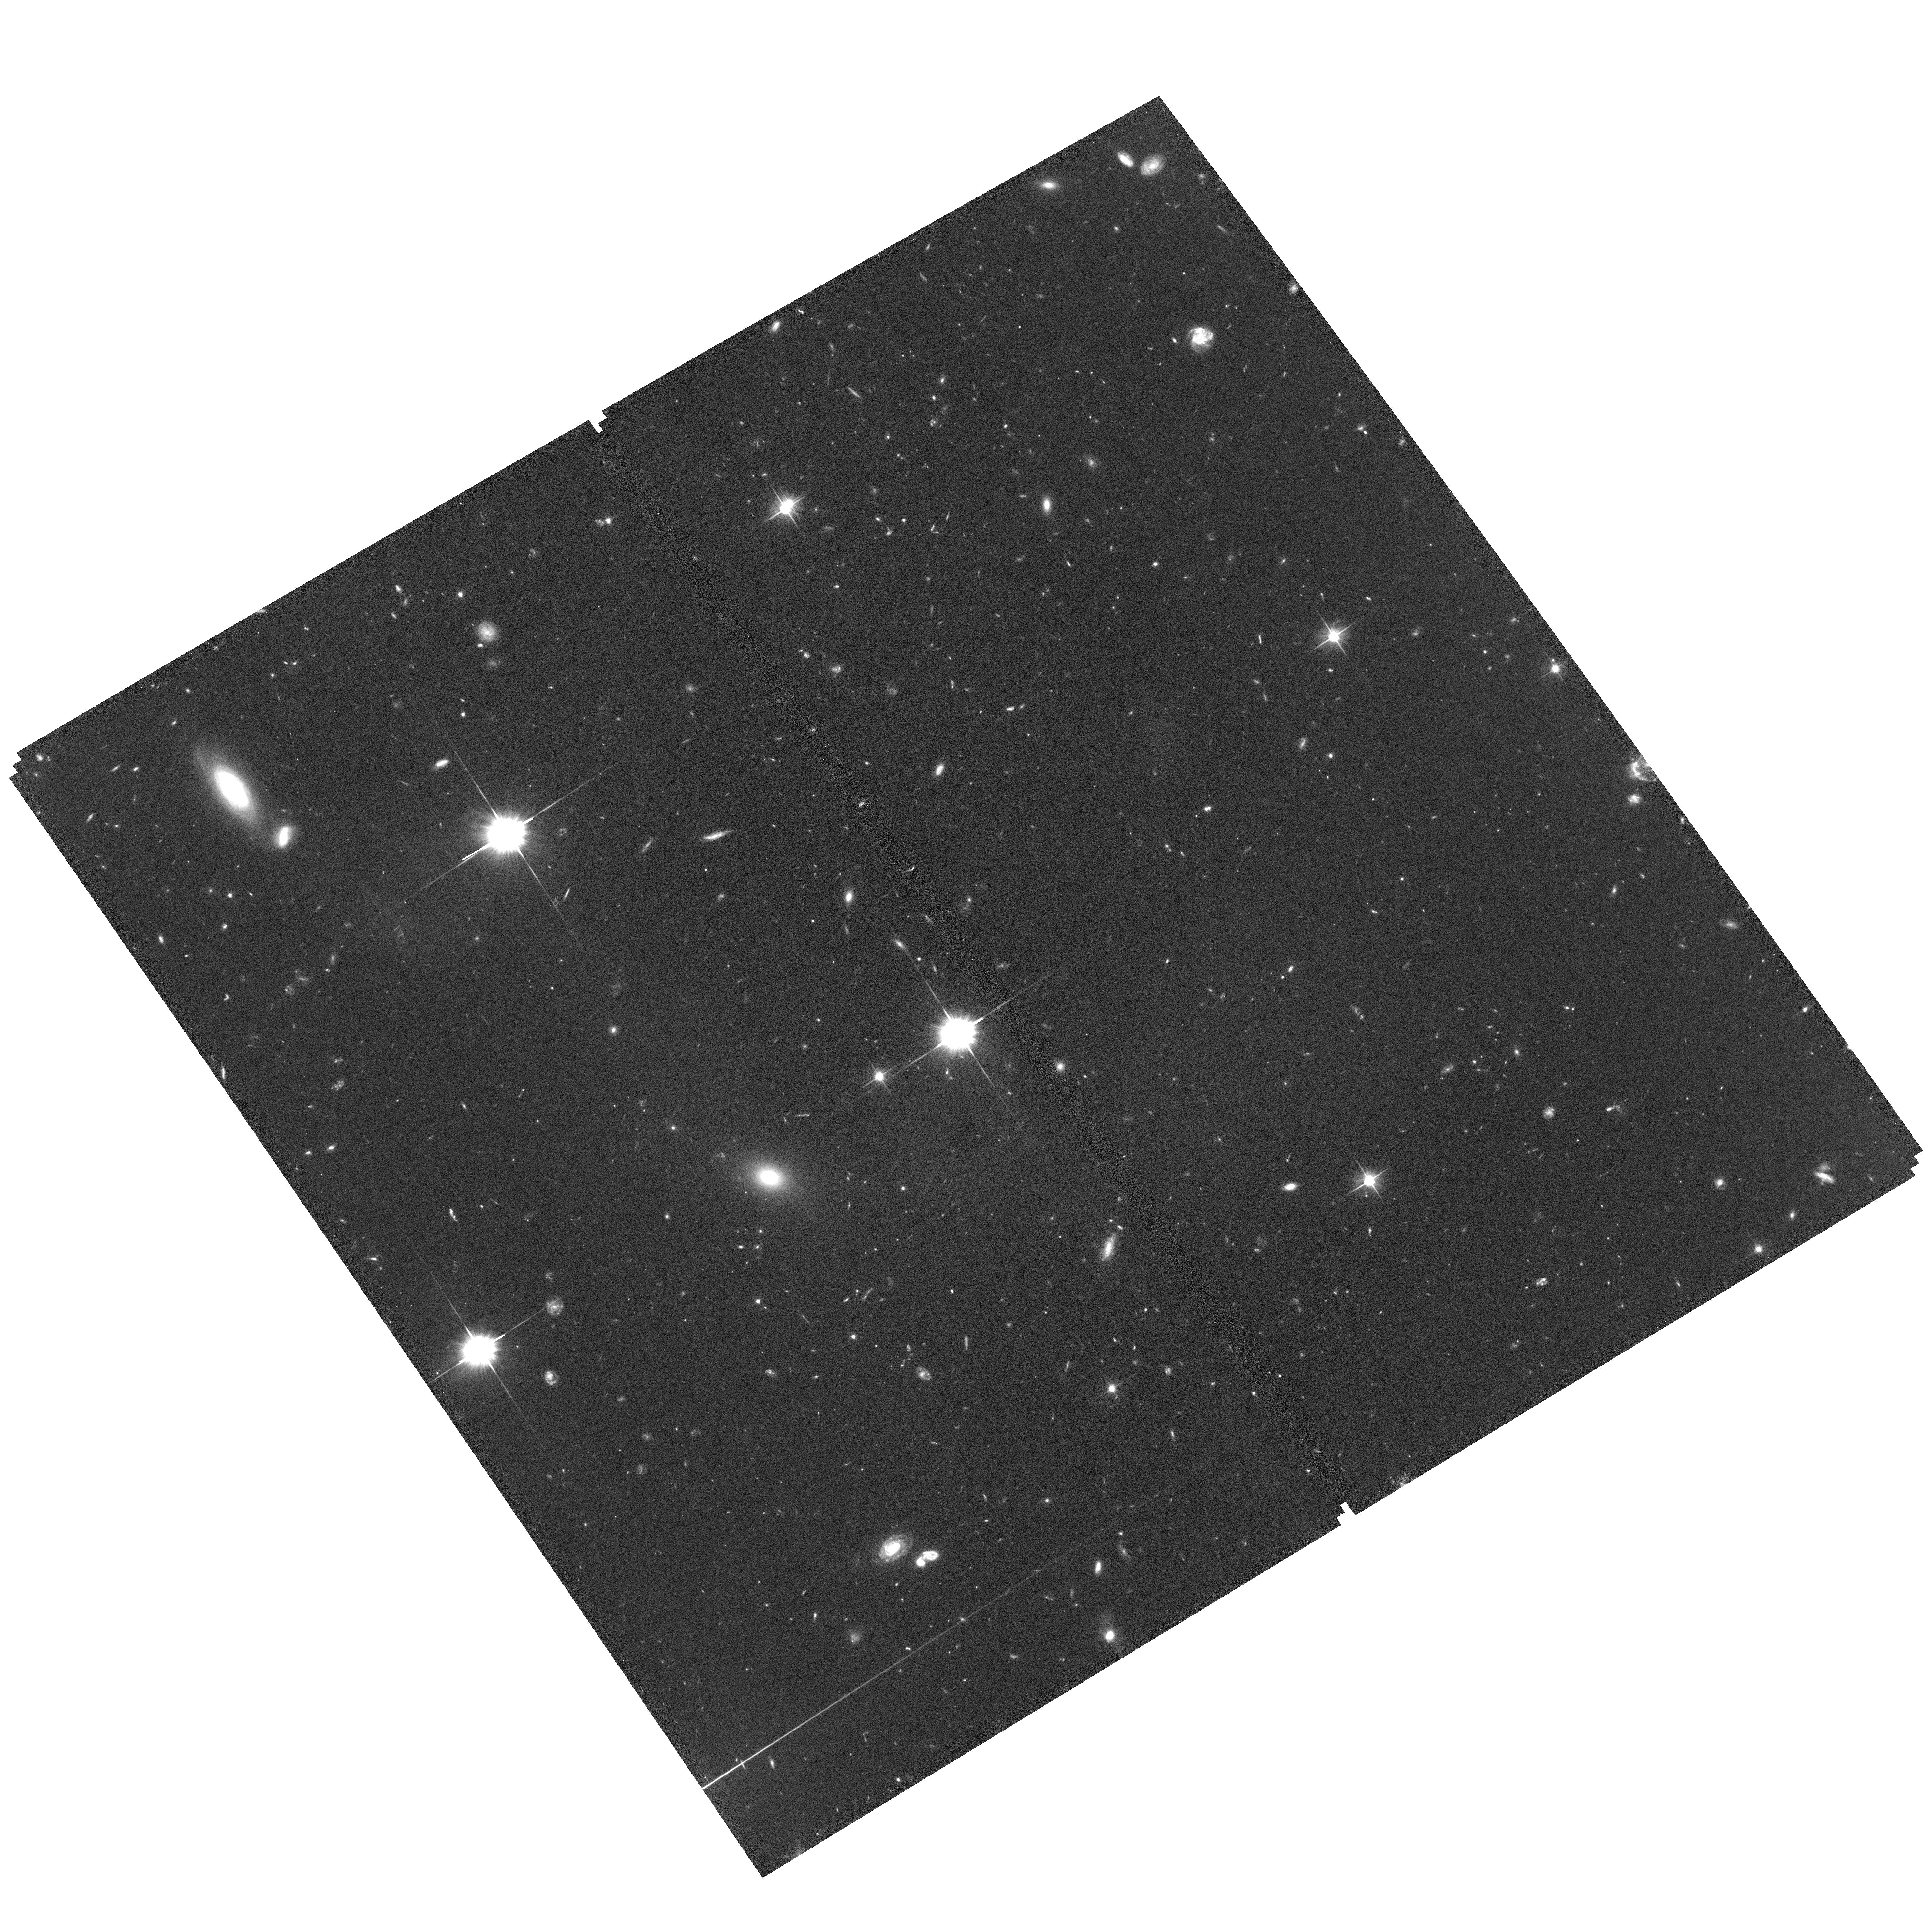
Target: field at RA 185.414°, Dec 14.473°. Instrument: ACS/WFC. Filter: F606W. Exposure: 1.8 h. Observation ID: hst_14913_12_acs_wfc_f606w_jddt12

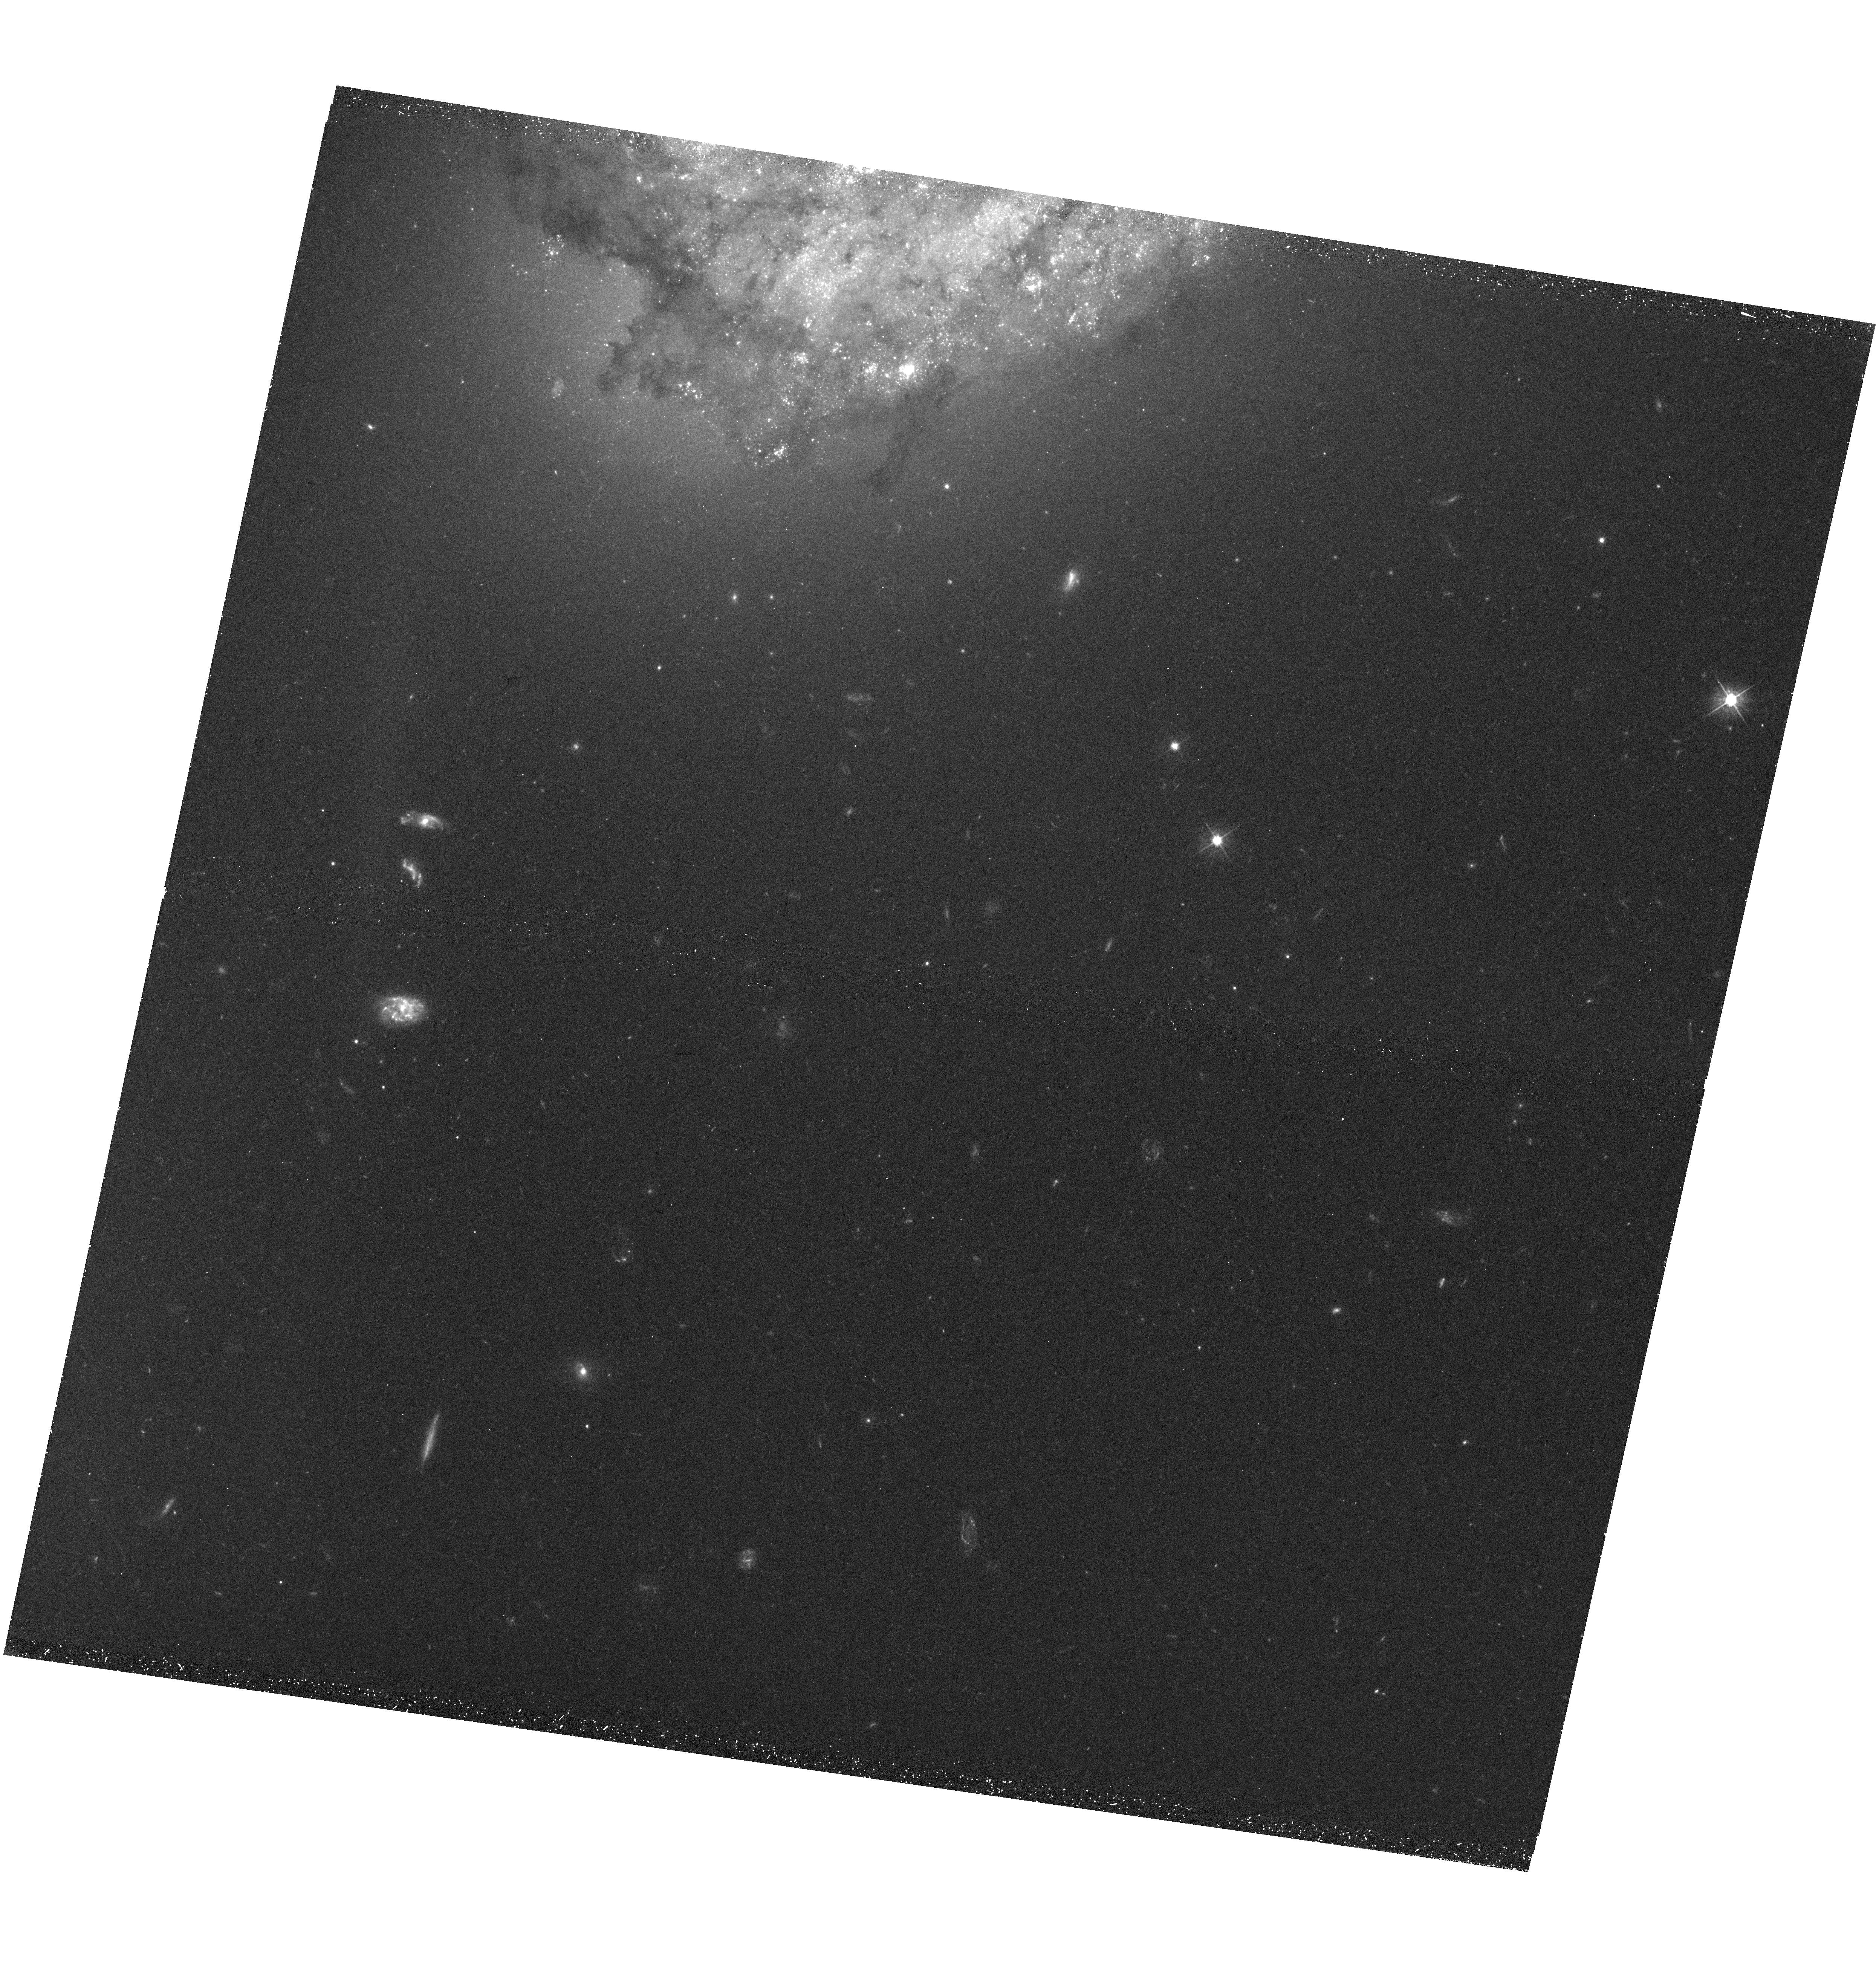
Target: NGC-4302-UVIS. Instrument: WFC3/UVIS. Filter: F475W. Exposure: 45 min. Observation ID: hst_14913_12_wfc3_uvis_f475w_iddt12

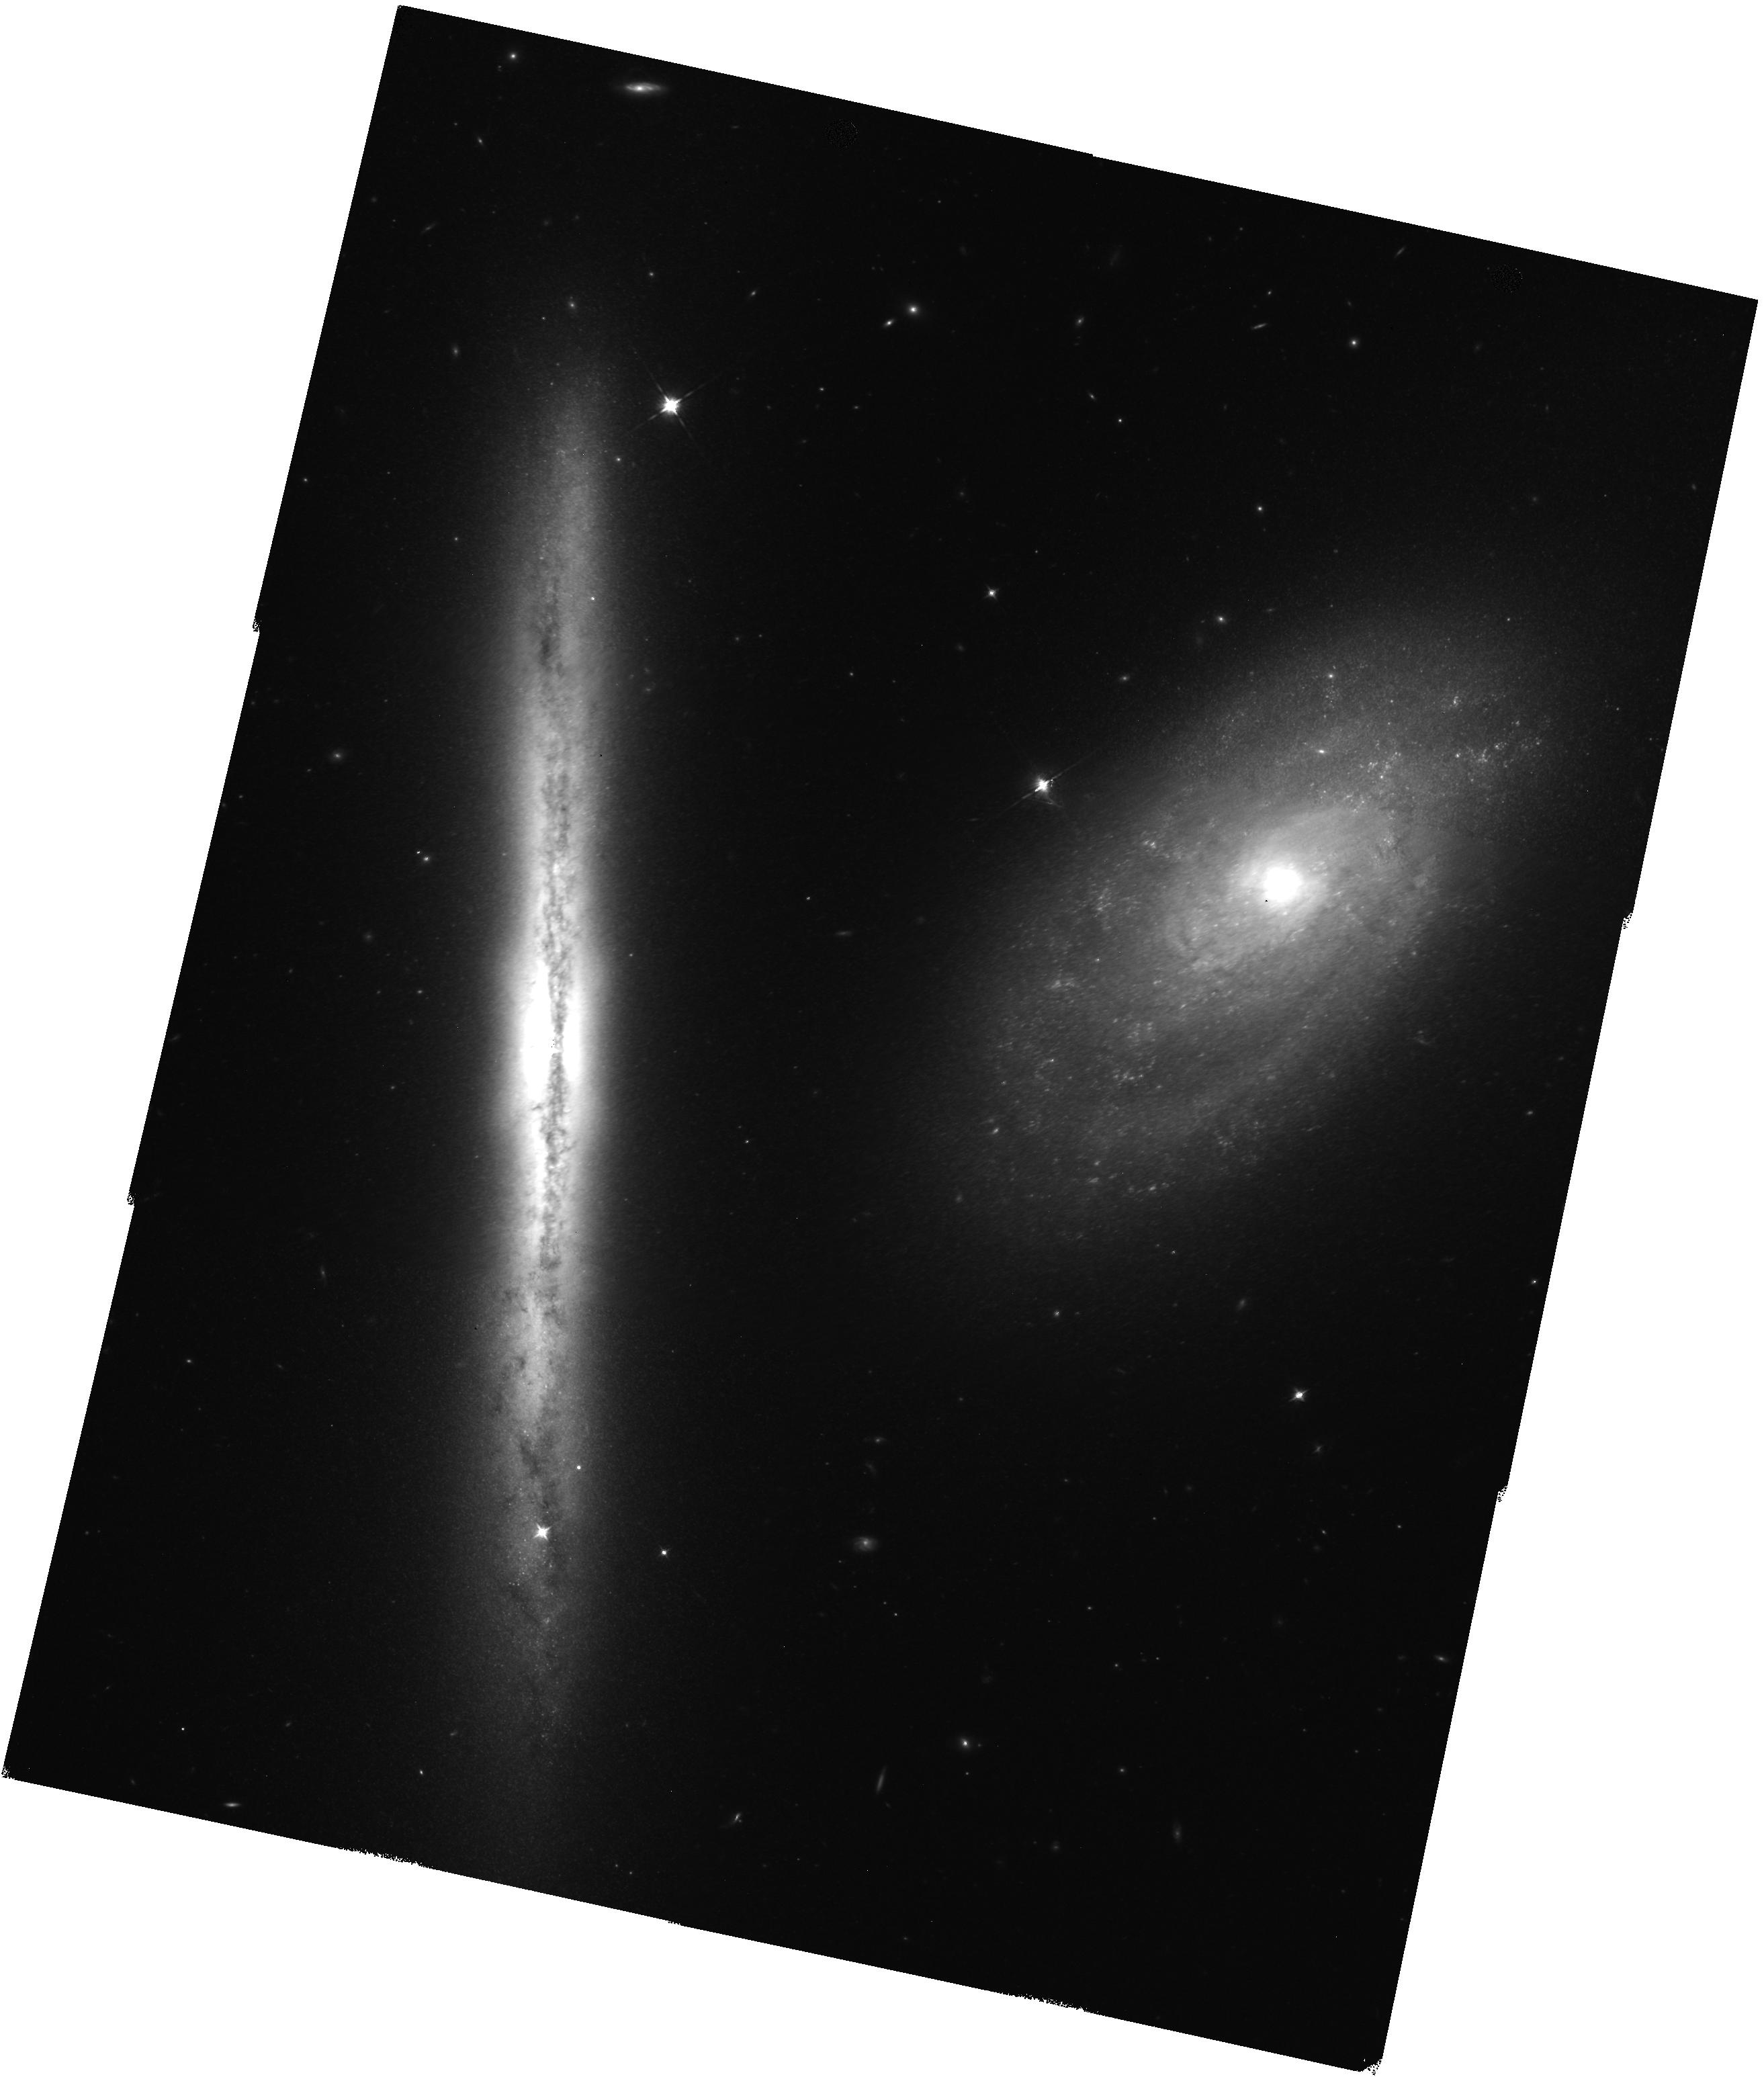
Target: NGC-4302-IR. Instrument: WFC3/IR. Filter: F125W. Exposure: 35 min. Observation ID: hst_14913_01_wfc3_ir_f125w_iddt01

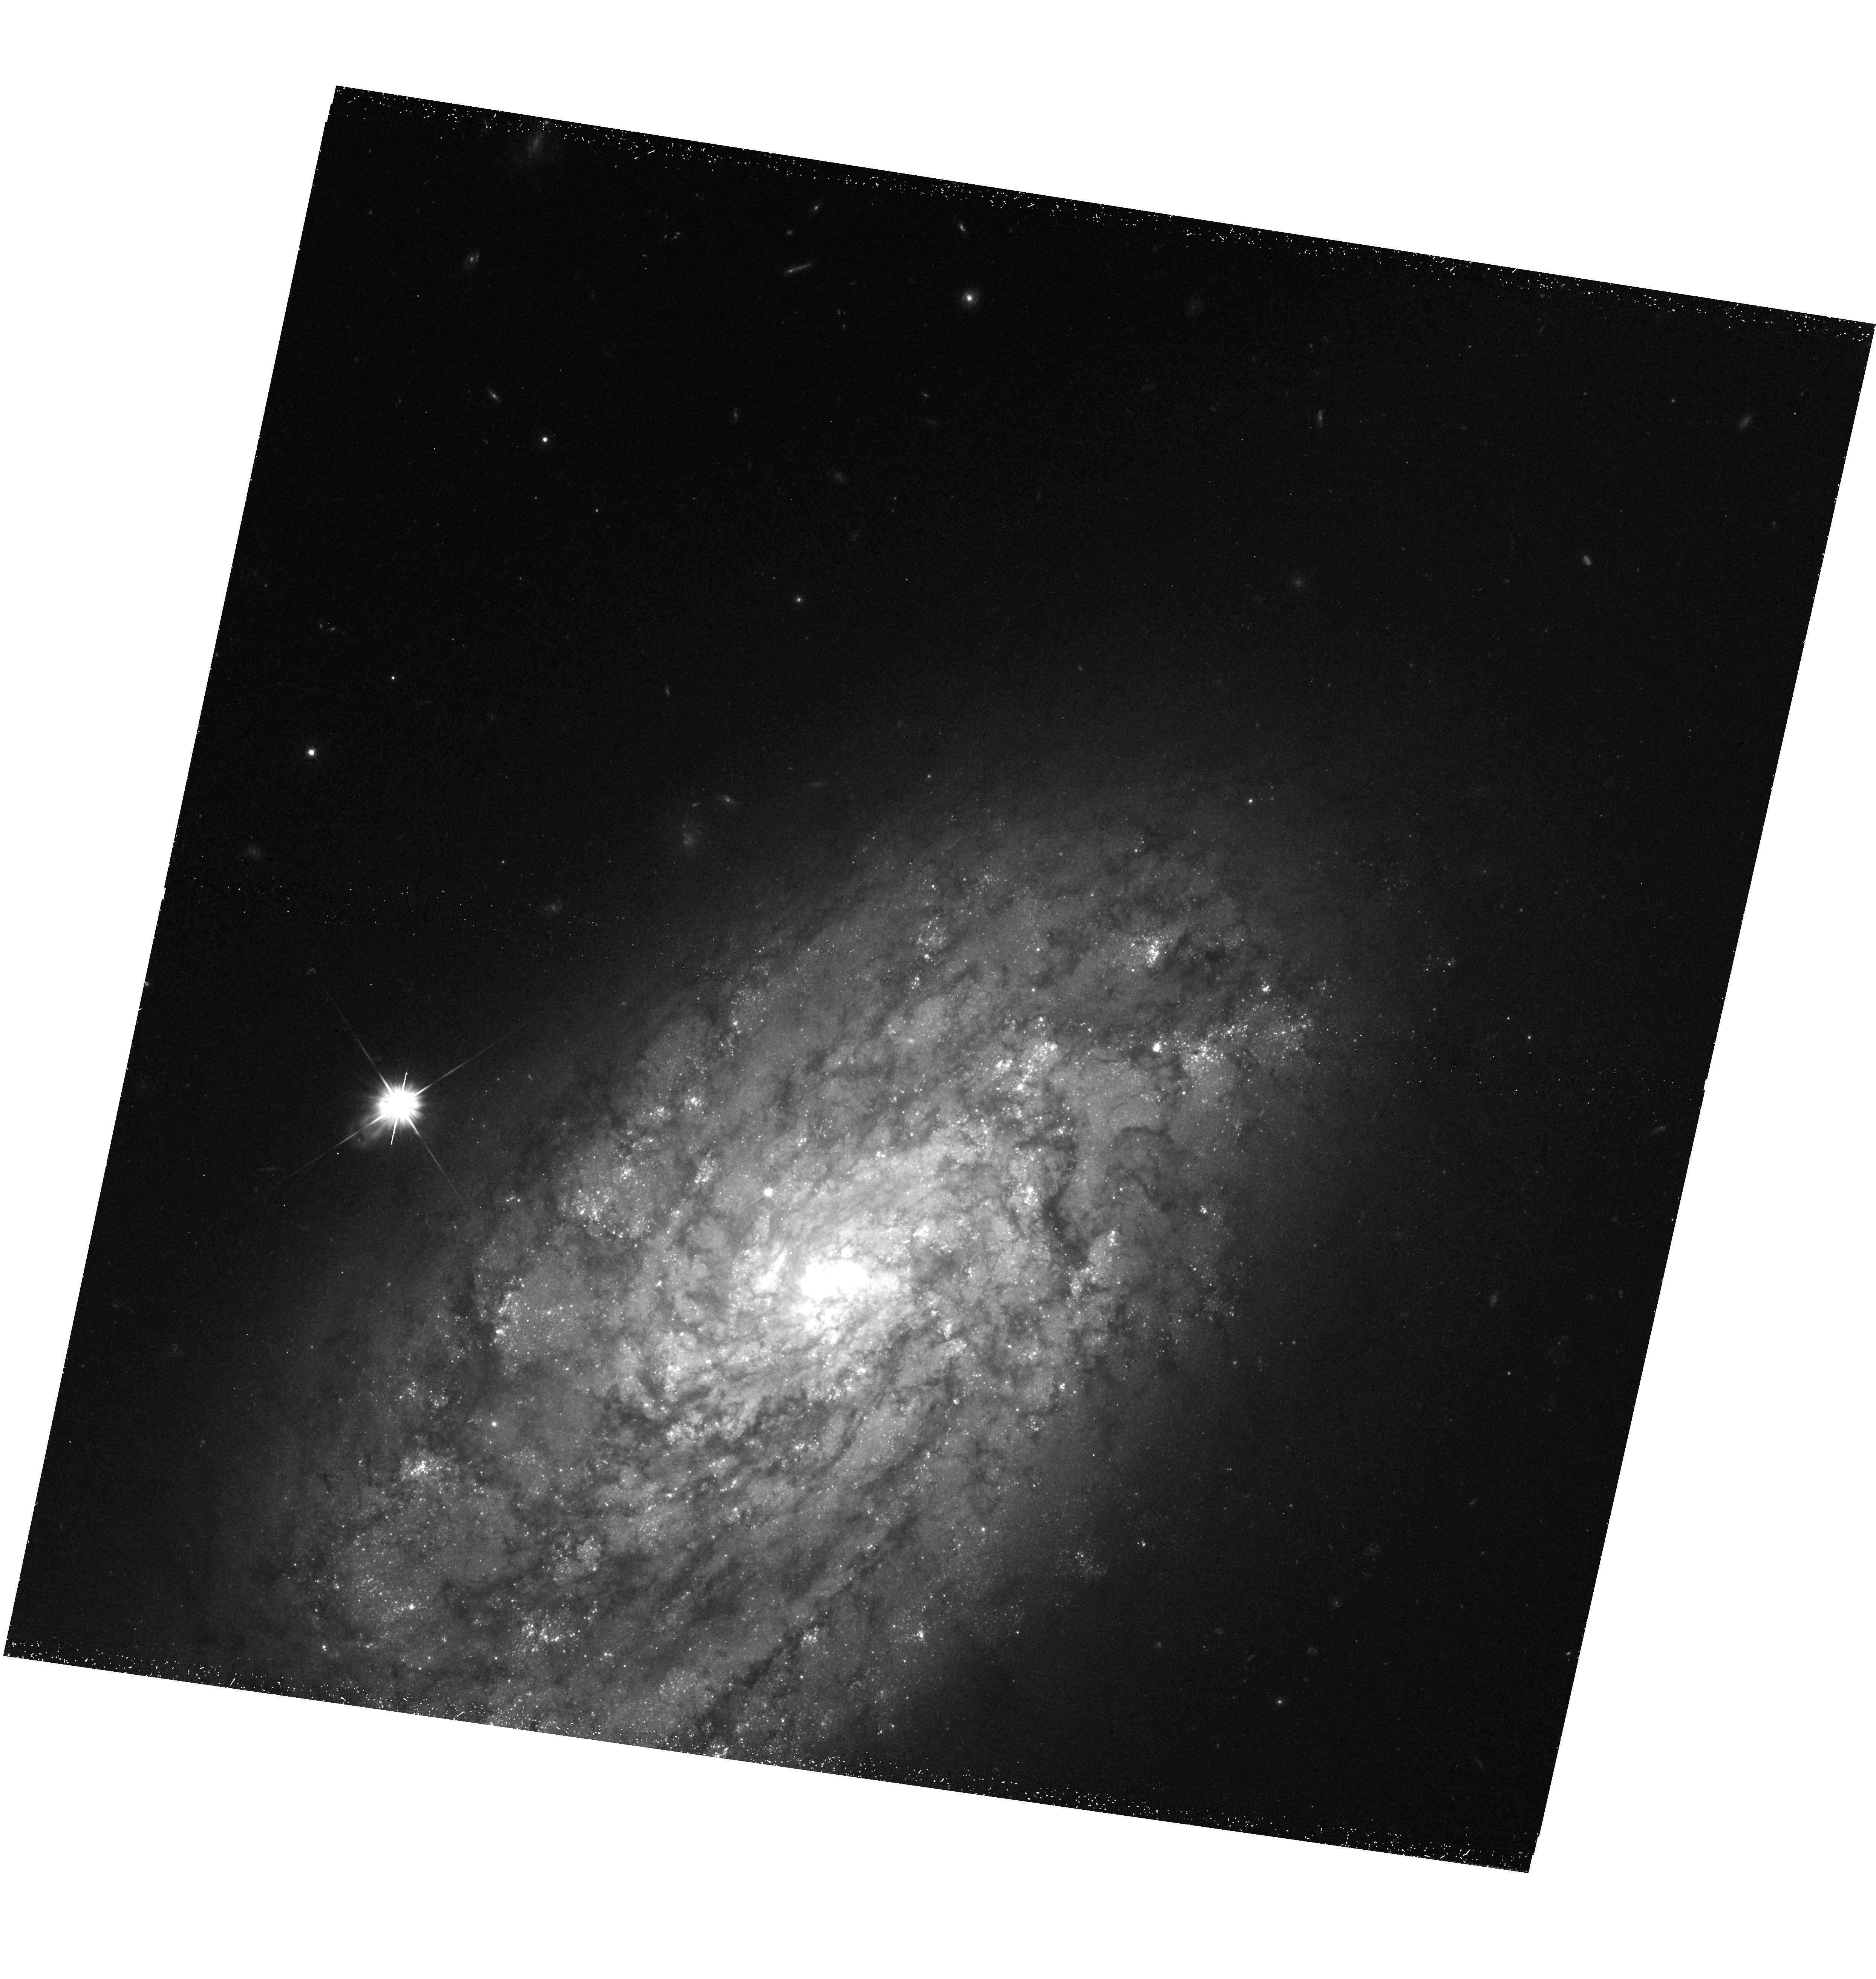
Target: NGC-4302-UVIS. Instrument: WFC3/UVIS. Filter: F555W. Exposure: 35 min. Observation ID: hst_14913_14_wfc3_uvis_f555w_iddt14

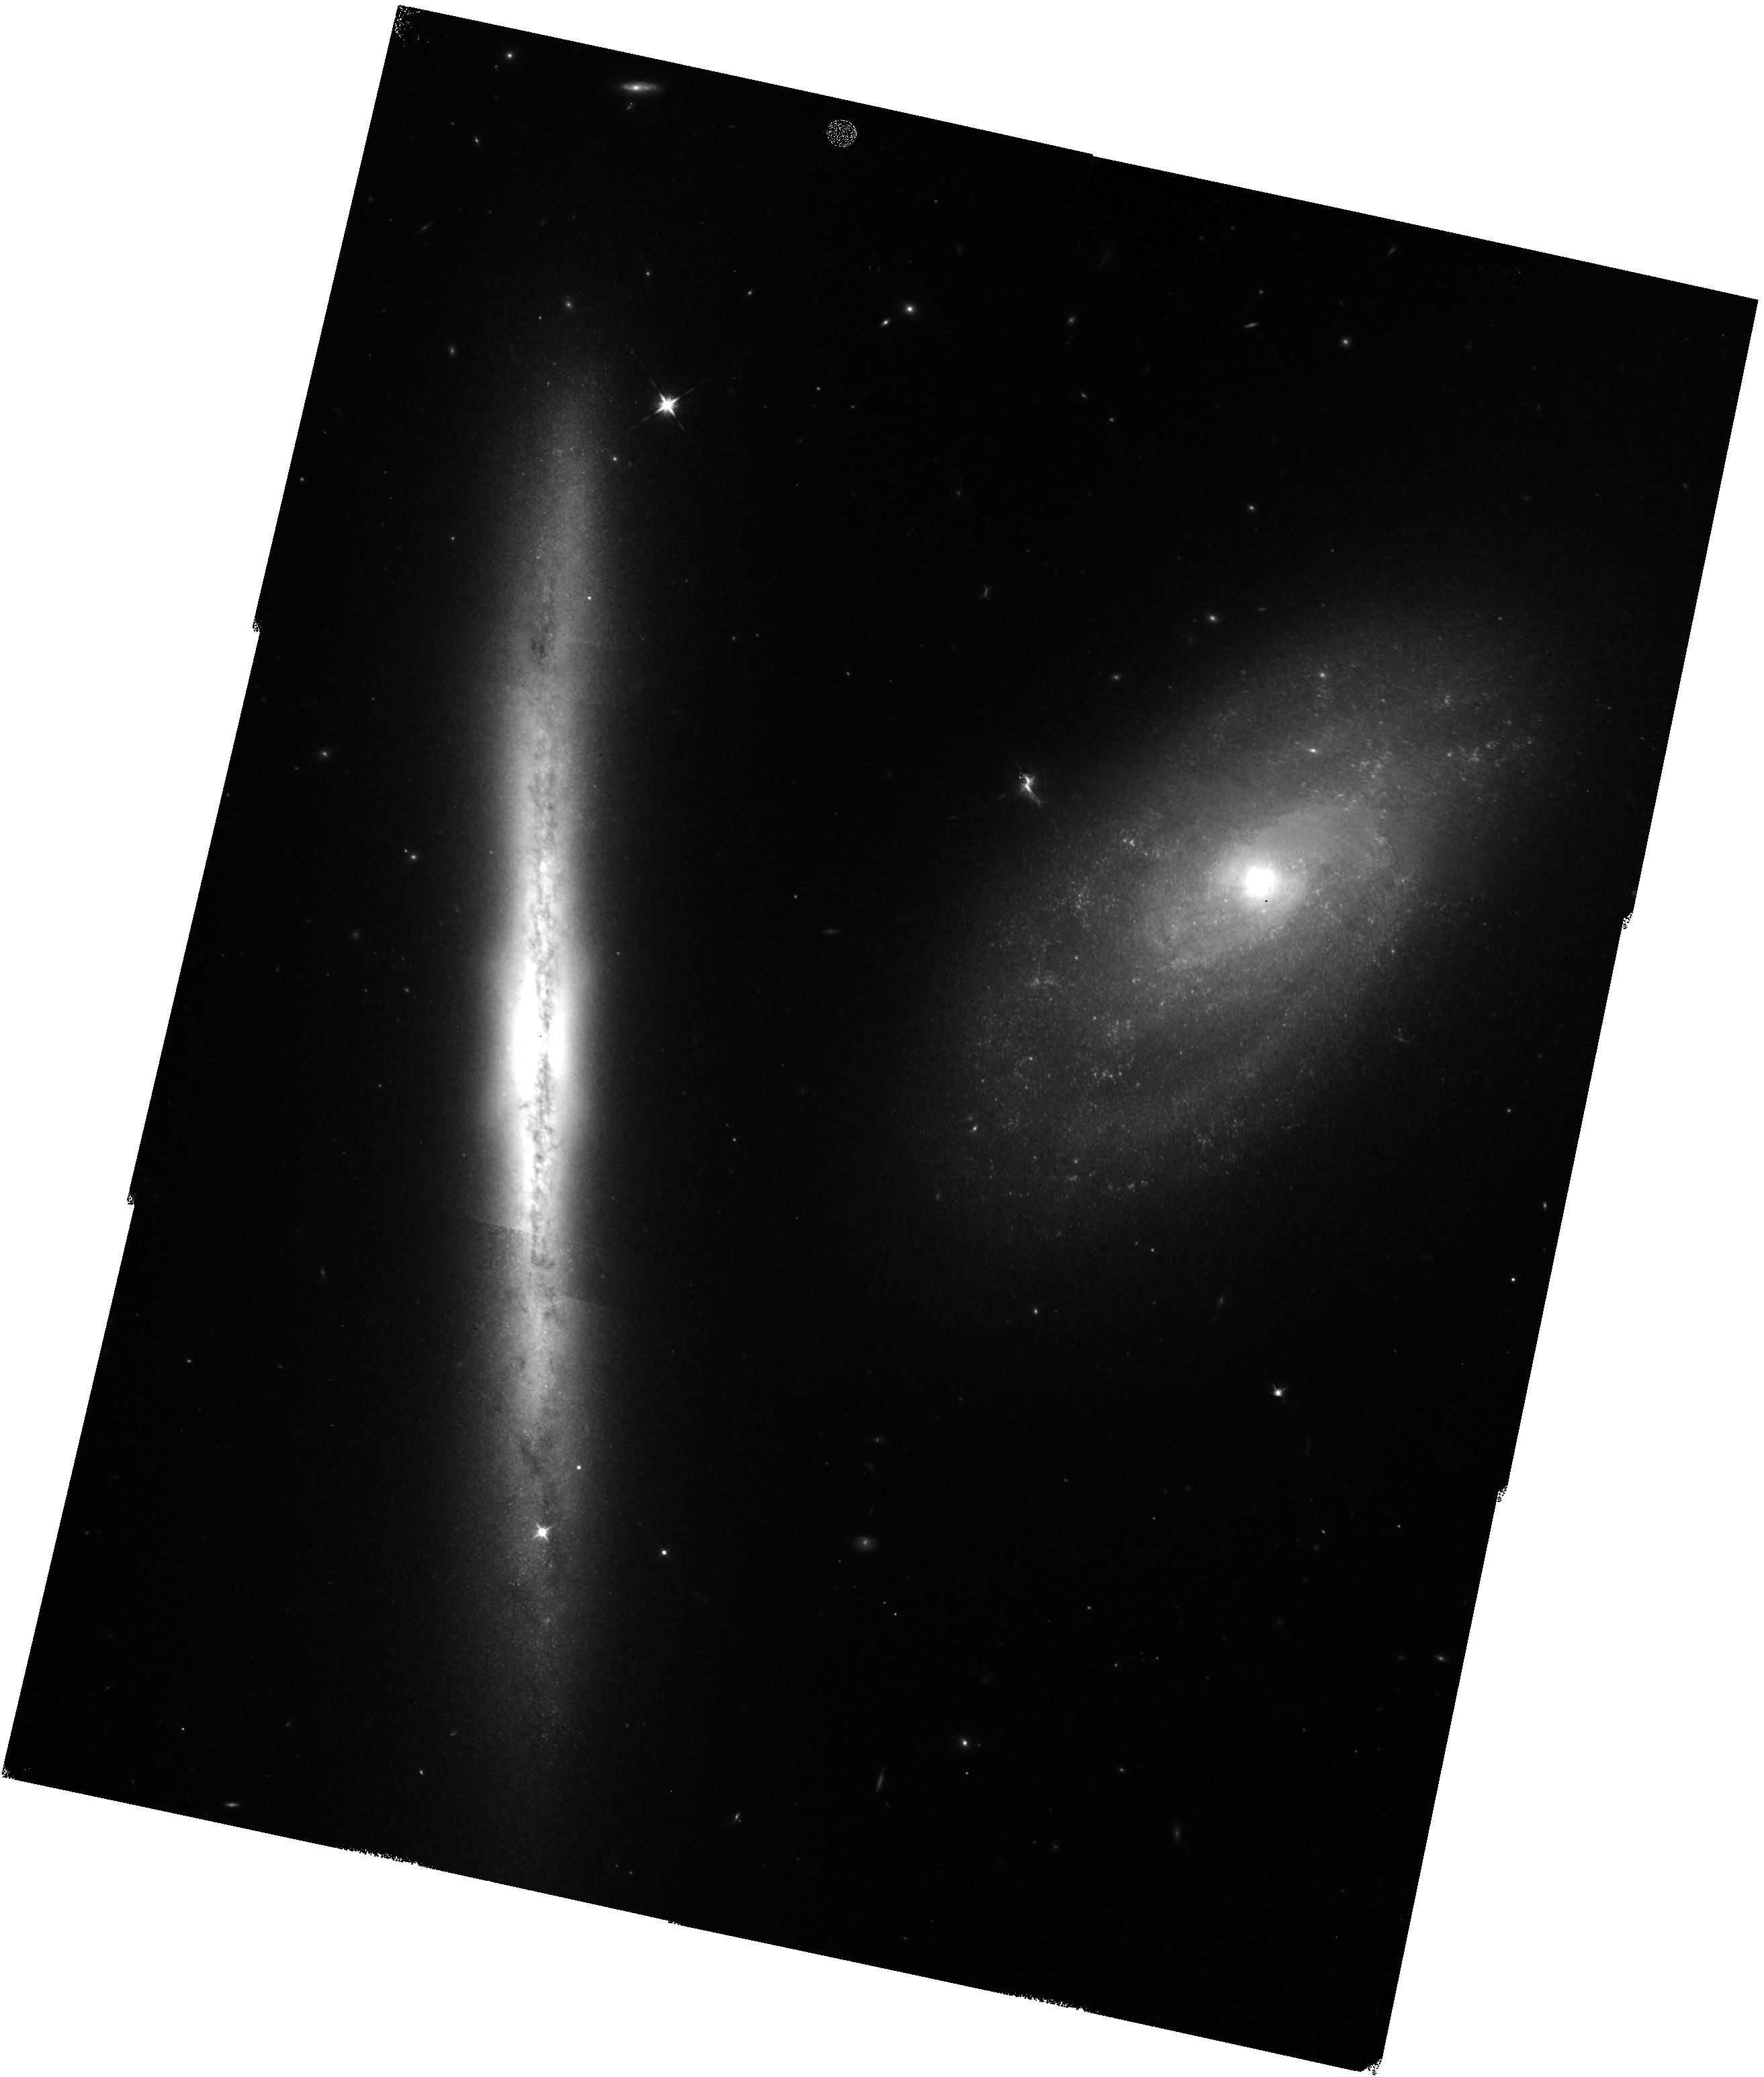
Target: NGC-4302-IR. Instrument: WFC3/IR. Filter: F160W. Exposure: 35 min. Observation ID: hst_14913_15_wfc3_ir_f160w_iddt15

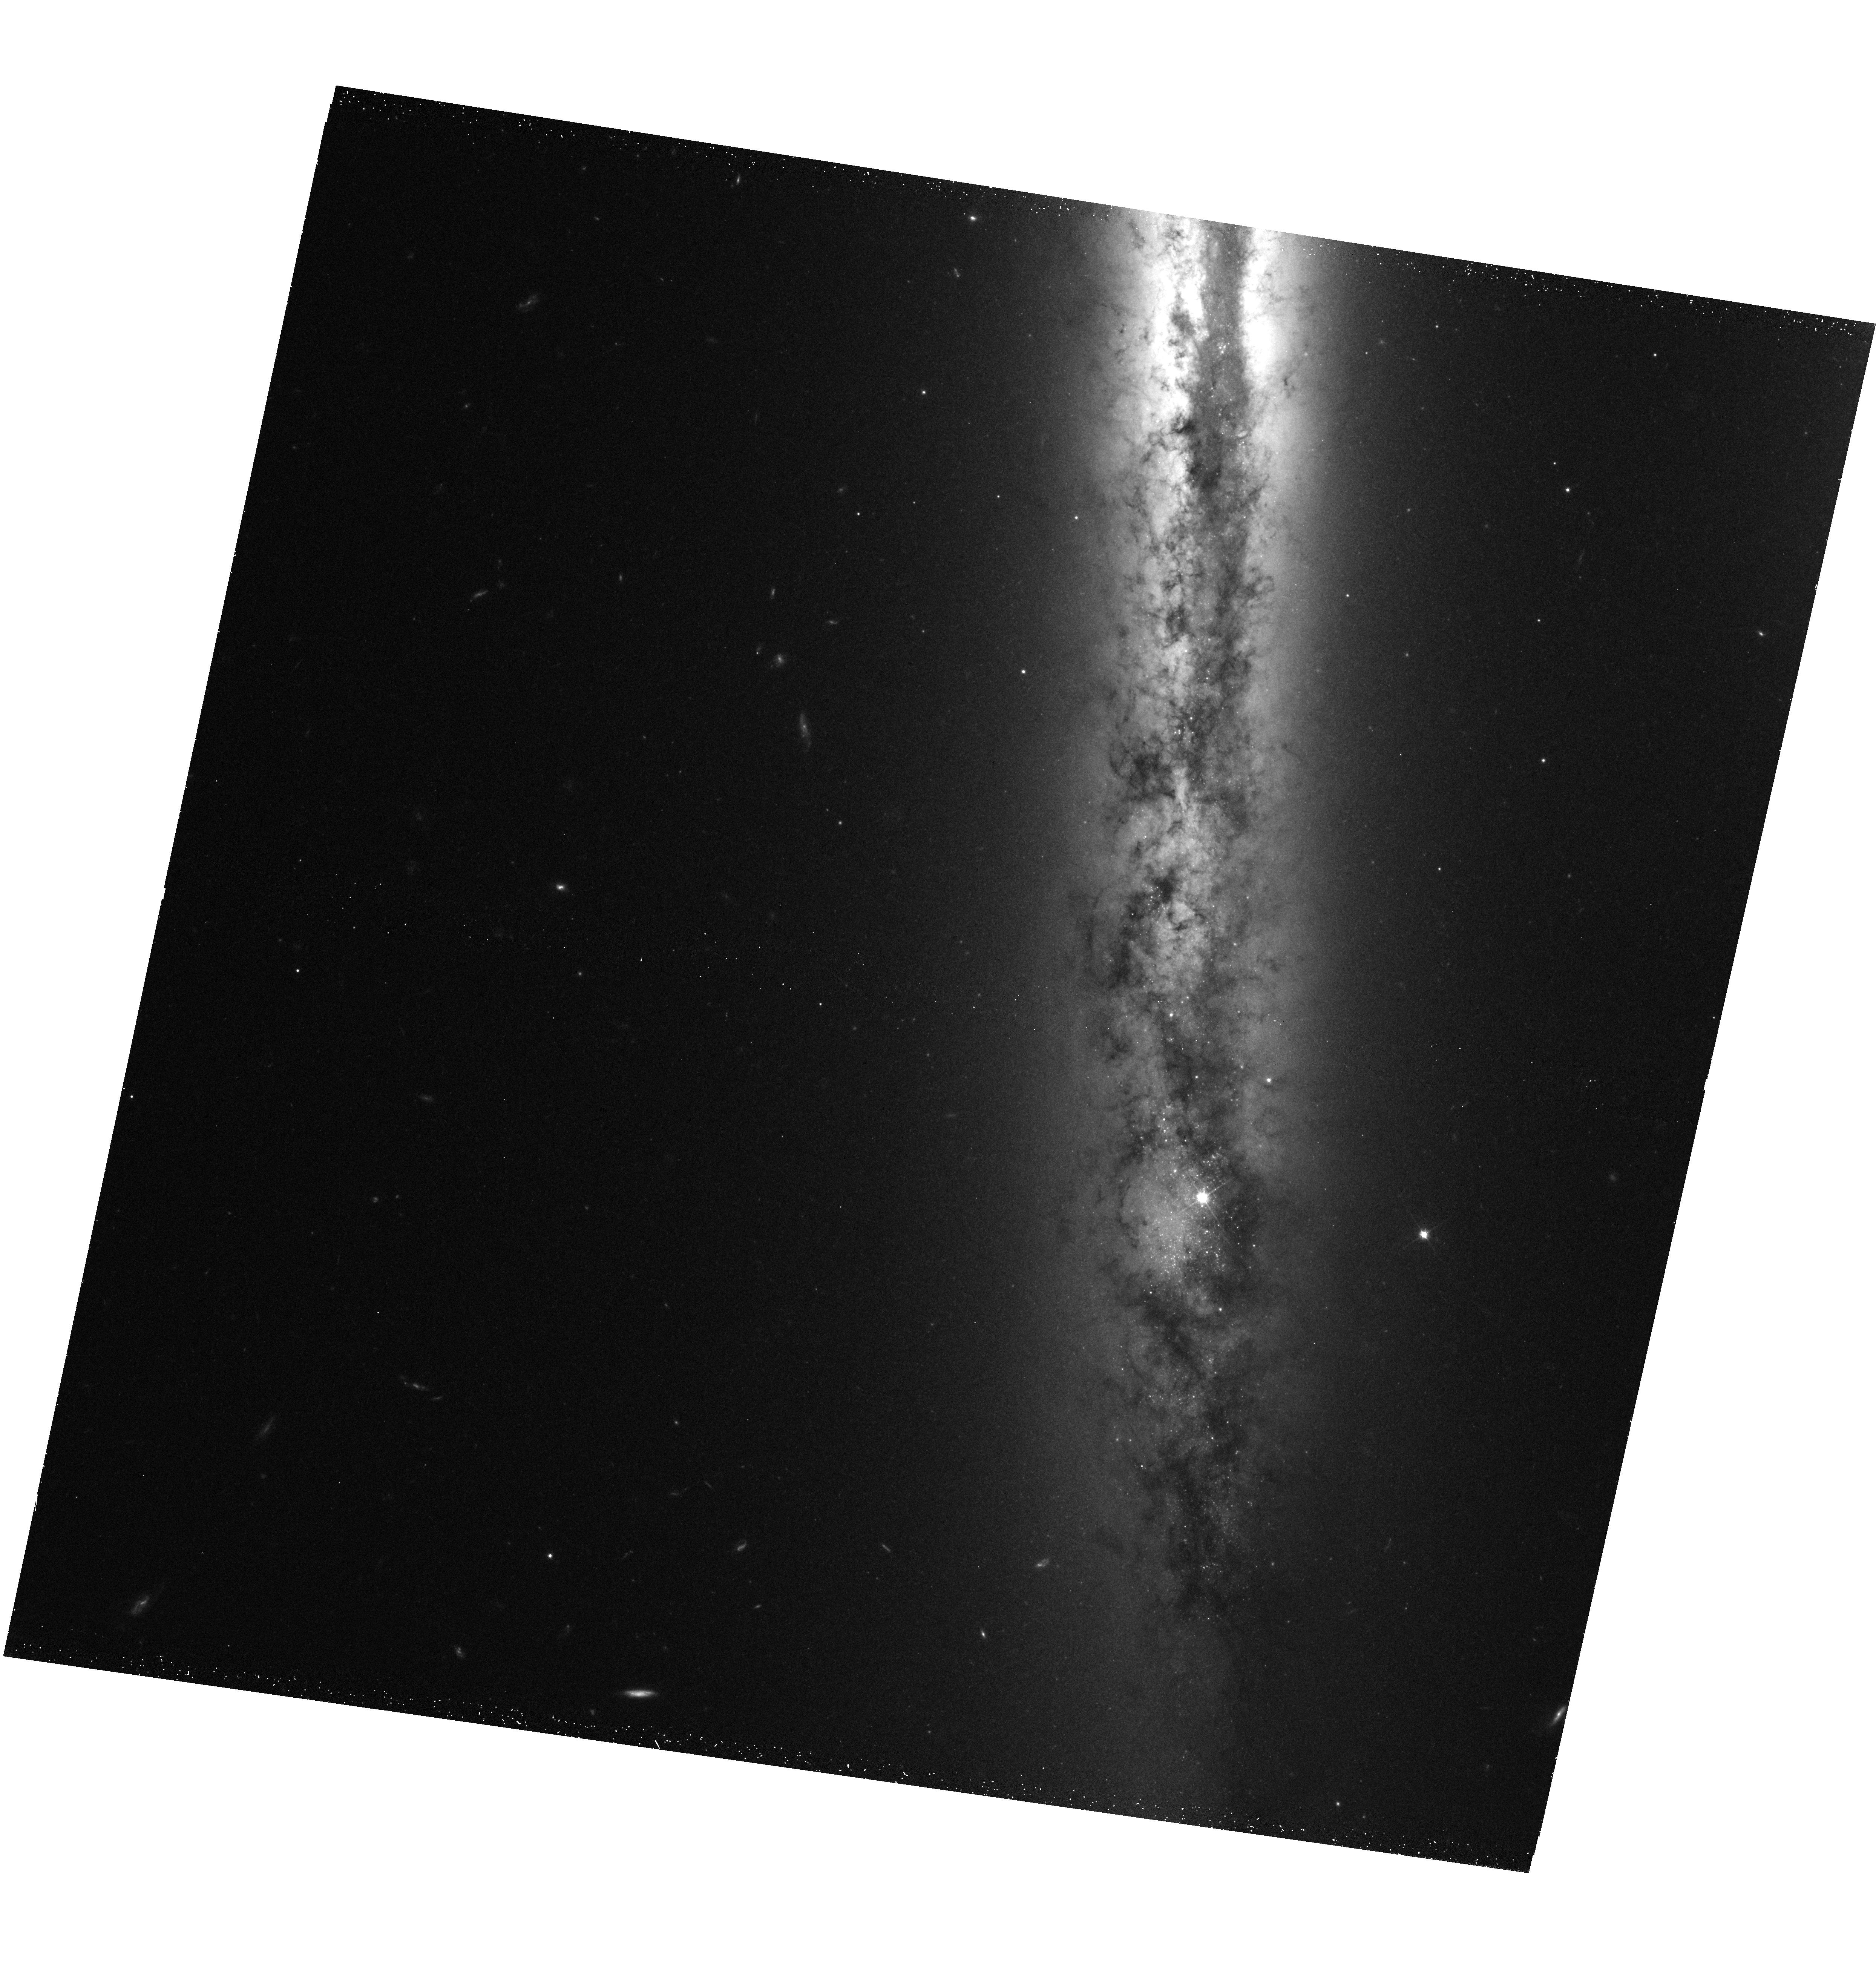
Target: NGC-4302-UVIS. Instrument: WFC3/UVIS. Filter: F625W. Exposure: 35 min. Observation ID: hst_14913_11_wfc3_uvis_f625w_iddt11

WFC3 imaging of galaxy pair NGC 4298 and NGC 4302 (PI: Mutchler, Max)

NGC 4298 is a face-on spiral galaxy and NGC 4302 is an edge-on galaxy. They are a close galaxy pair in the Virgo Cluster which may be lightly interacting. We will perform optical imaging with WFC3/UVIS in a 2x2 mosaic, plus ACS parallel exposures. We will perform infrared imaging with WFC3/IR in a 2x3 mosaic. Our IR mosaic will be executed with maximum efficiency using the drift-and-shift (DASH) gyro-mode pointing strategy.